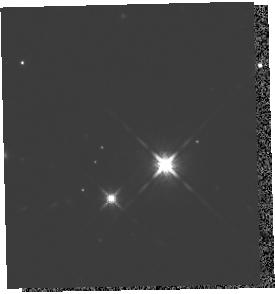
Target: 2M1207A. Instrument: WFC3/IR. Filter: F125W. Exposure: 16 min. Observation ID: hst_13418_02_wfc3_ir_f125w_icdg02

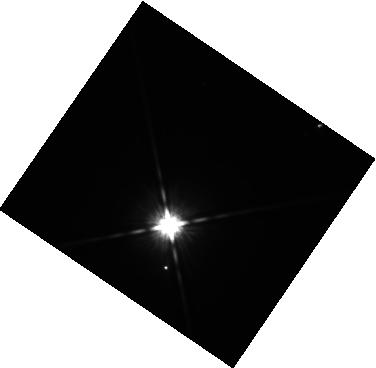
Target: ABPIC-B. Instrument: WFC3/IR. Filter: F125W. Exposure: 14 min. Observation ID: hst_13418_09_wfc3_ir_f125w_icdg09

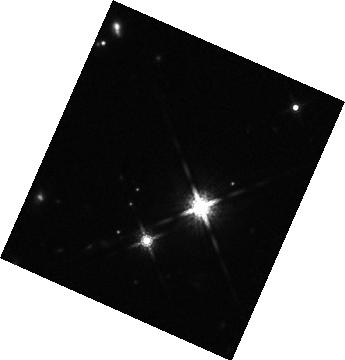
Target: 2M1207B. Instrument: WFC3/IR. Filter: F160W. Exposure: 16 min. Observation ID: hst_13418_03_wfc3_ir_f160w_icdg03

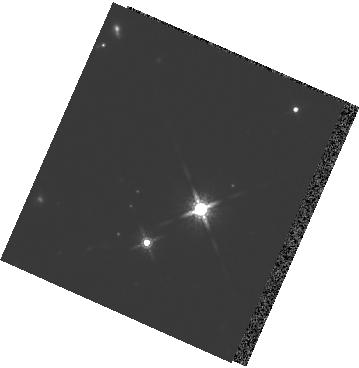
Target: 2M1207A. Instrument: WFC3/IR. Filter: F160W. Exposure: 15 min. Observation ID: hst_13418_01_wfc3_ir_f160w_icdg01

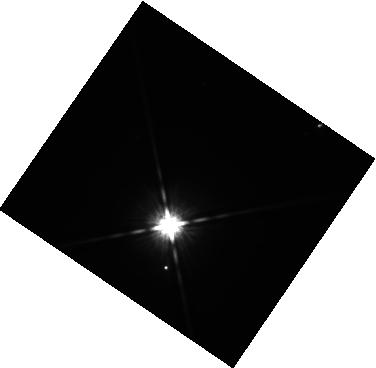
Target: ABPIC-B. Instrument: WFC3/IR. Filter: F125W. Exposure: 14 min. Observation ID: hst_13418_07_wfc3_ir_f125w_icdg07

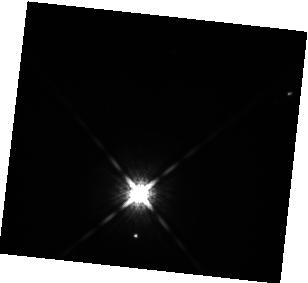
Target: ABPIC-B. Instrument: WFC3/IR. Filter: F160W. Exposure: 7 min. Observation ID: hst_13418_08_wfc3_ir_f160w_icdg08

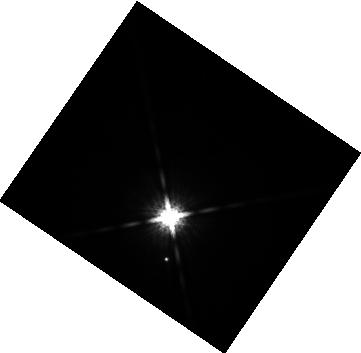
Target: ABPIC-B. Instrument: WFC3/IR. Filter: F160W. Exposure: 7 min. Observation ID: hst_13418_11_wfc3_ir_f160w_icdg11

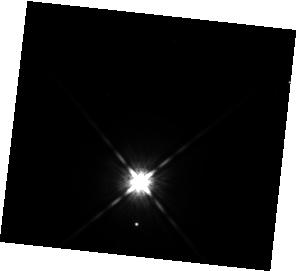
Target: ABPIC-B. Instrument: WFC3/IR. Filter: F125W. Exposure: 14 min. Observation ID: hst_13418_12_wfc3_ir_f125w_icdg12

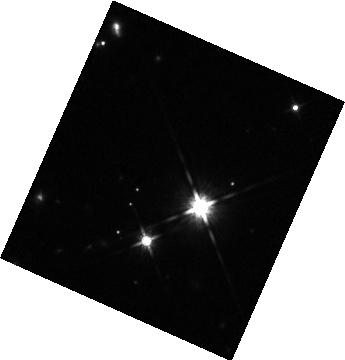
Target: 2M1207B. Instrument: WFC3/IR. Filter: F125W. Exposure: 18 min. Observation ID: hst_13418_05_wfc3_ir_f125w_icdg05

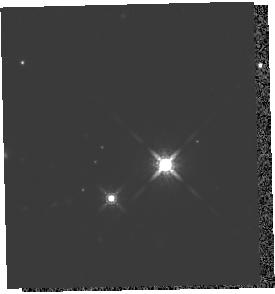
Target: 2M1207A. Instrument: WFC3/IR. Filter: F160W. Exposure: 15 min. Observation ID: hst_13418_02_wfc3_ir_f160w_icdg02

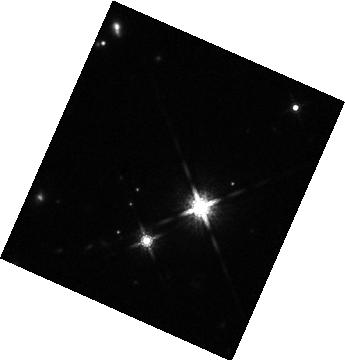
Target: 2M1207B. Instrument: WFC3/IR. Filter: F160W. Exposure: 16 min. Observation ID: hst_13418_05_wfc3_ir_f160w_icdg05

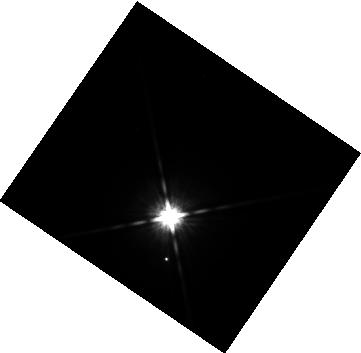
Target: ABPIC-B. Instrument: WFC3/IR. Filter: F125W. Exposure: 14 min. Observation ID: hst_13418_11_wfc3_ir_f125w_icdg11

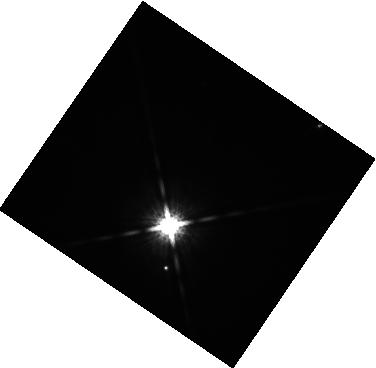
Target: ABPIC-B. Instrument: WFC3/IR. Filter: F160W. Exposure: 7 min. Observation ID: hst_13418_07_wfc3_ir_f160w_icdg07

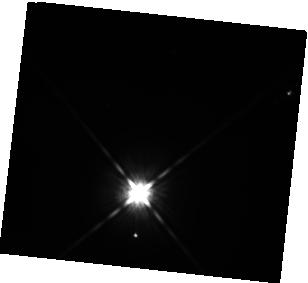
Target: ABPIC-B. Instrument: WFC3/IR. Filter: F125W. Exposure: 14 min. Observation ID: hst_13418_08_wfc3_ir_f125w_icdg08

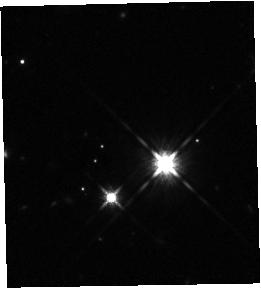
Target: 2M1207B. Instrument: WFC3/IR. Filter: F125W. Exposure: 18 min. Observation ID: hst_13418_04_wfc3_ir_f125w_icdg04

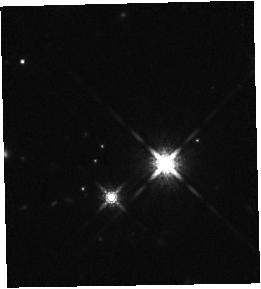
Target: 2M1207B. Instrument: WFC3/IR. Filter: F160W. Exposure: 16 min. Observation ID: hst_13418_04_wfc3_ir_f160w_icdg04

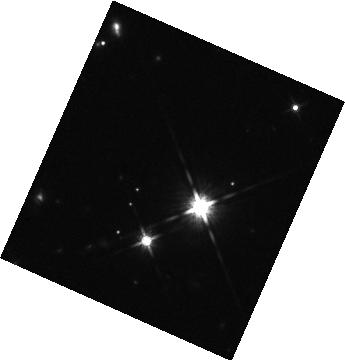
Target: 2M1207B. Instrument: WFC3/IR. Filter: F125W. Exposure: 18 min. Observation ID: hst_13418_03_wfc3_ir_f125w_icdg03

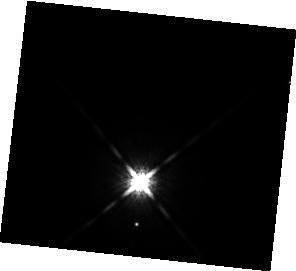
Target: ABPIC-B. Instrument: WFC3/IR. Filter: F160W. Exposure: 7 min. Observation ID: hst_13418_12_wfc3_ir_f160w_icdg12

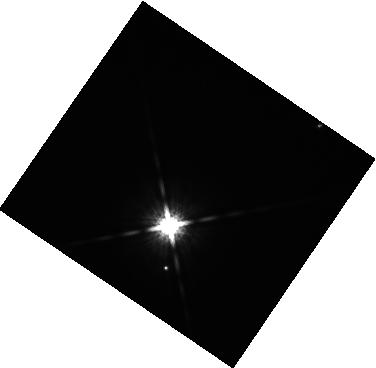
Target: ABPIC-B. Instrument: WFC3/IR. Filter: F160W. Exposure: 7 min. Observation ID: hst_13418_09_wfc3_ir_f160w_icdg09

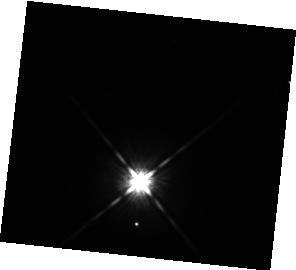
Target: ABPIC-B. Instrument: WFC3/IR. Filter: F125W. Exposure: 14 min. Observation ID: hst_13418_10_wfc3_ir_f125w_icdg10

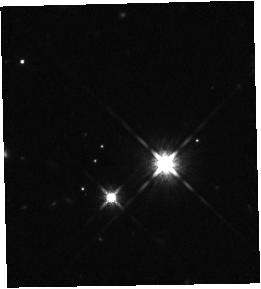
Target: 2M1207B. Instrument: WFC3/IR. Filter: F125W. Exposure: 18 min. Observation ID: hst_13418_06_wfc3_ir_f125w_icdg06

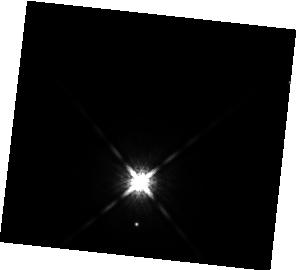
Target: ABPIC-B. Instrument: WFC3/IR. Filter: F160W. Exposure: 7 min. Observation ID: hst_13418_10_wfc3_ir_f160w_icdg10

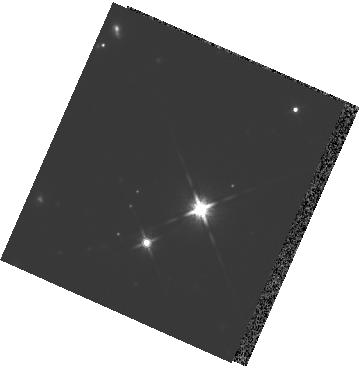
Target: 2M1207A. Instrument: WFC3/IR. Filter: F125W. Exposure: 16 min. Observation ID: hst_13418_01_wfc3_ir_f125w_icdg01

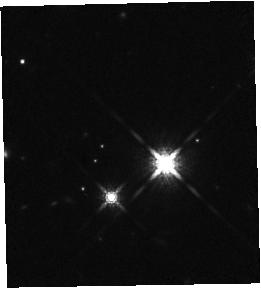
Target: 2M1207B. Instrument: WFC3/IR. Filter: F160W. Exposure: 16 min. Observation ID: hst_13418_06_wfc3_ir_f160w_icdg06

Patchy Clouds and Rotation Periods in Directly Imaged Exoplanets (PI: Apai, Daniel)

Directly imaged exoplanets offer unique insights into weakly-irradiated planetary atmospheres and into the architecture of outer planetary systems. They also raise two pivotal questions: 1) How do their atmospheres compare to brown dwarfs? and 2) How did these large-separation massive planets form? Atmospheric modeling of directly imaged planets is complicated by the presence of condensate clouds; many successful models assume patchy cloud cover, a combination of two different atmospheres (e.g. cloudy and cloud-free). Heterogeneous cloud covers are common in brown dwarfs and lead to rotational photometric variability. In addition, different planet formation models proposed for large-separation exoplanets lead to different typical rotation rates. We pioneered HST and Spitzer rotational mapping of brown dwarfs and in a series of studies showed that this technique provides very important and unique constraints on the composition and structure of brown dwarf atmospheres and their cloud layers. We propose here to apply high-contrast, high-precision photometry to two prototypical directly imaged exoplanets (or planetary mass companions) and search for photometric variations. The observations will: 1) verify the prediction of patchy cloud cover and allow quantitative comparisons to cloud properties observed in brown dwarfs; and, 2) provide the first direct measurements of the rotation periods of wide-separation exoplanets, an important constraint on their formation mechanism. Furthermore, the proposed observations will demonstrate a new observing technique on two low-risk targets, opening a new window on directly imaged exoplanets.